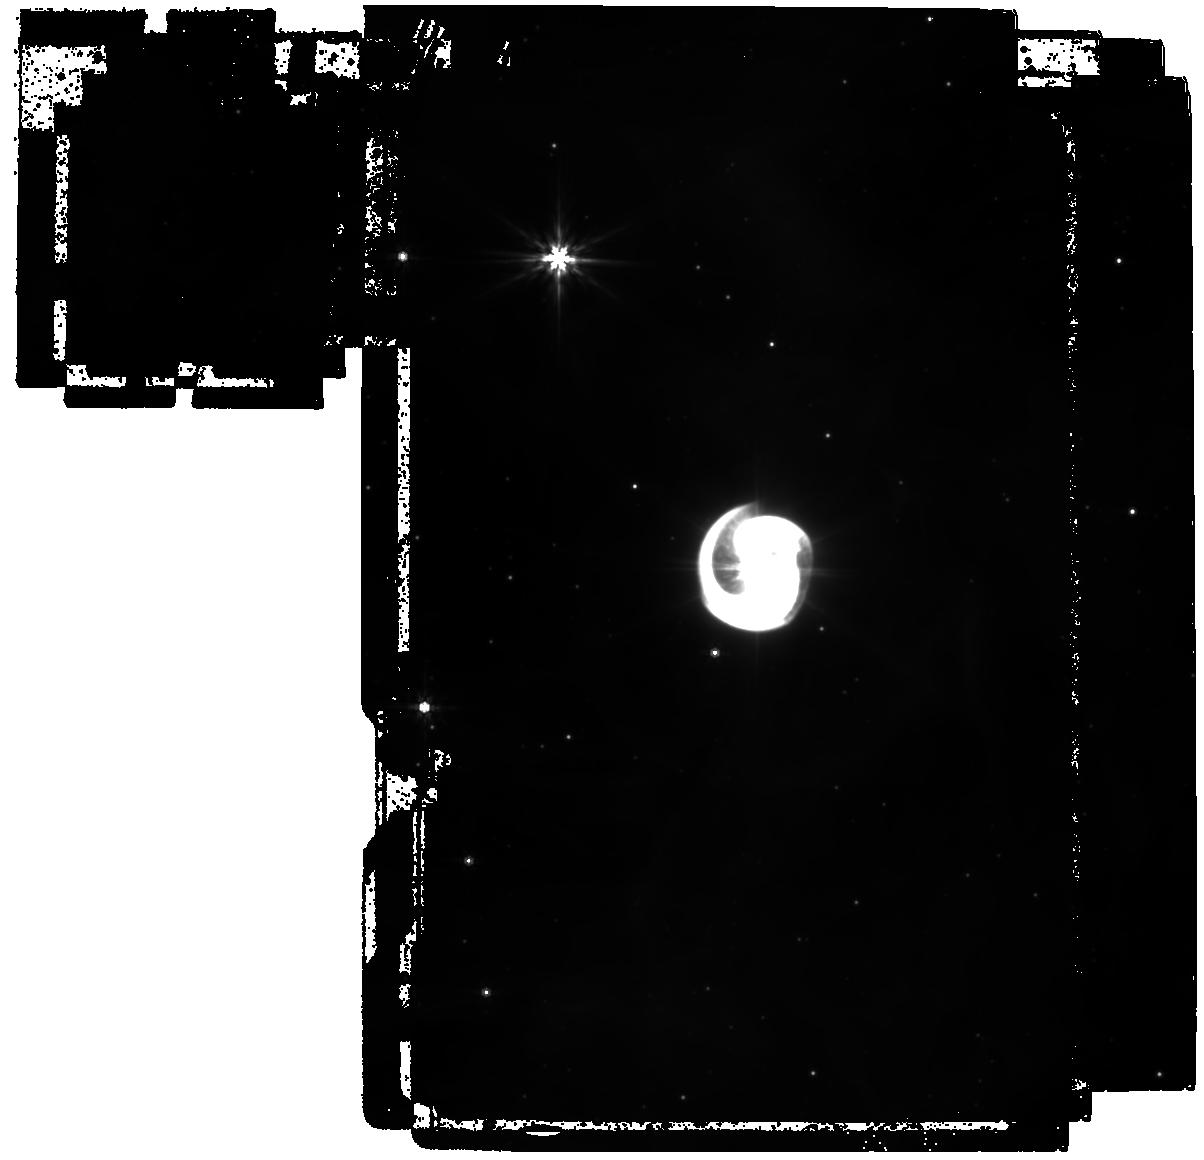
Target: AX-J1600.9-5142. Instrument: MIRI. Filter: F770W. Exposure: 16 min. Observation ID: jw05842-o001_t001_miri_f770w

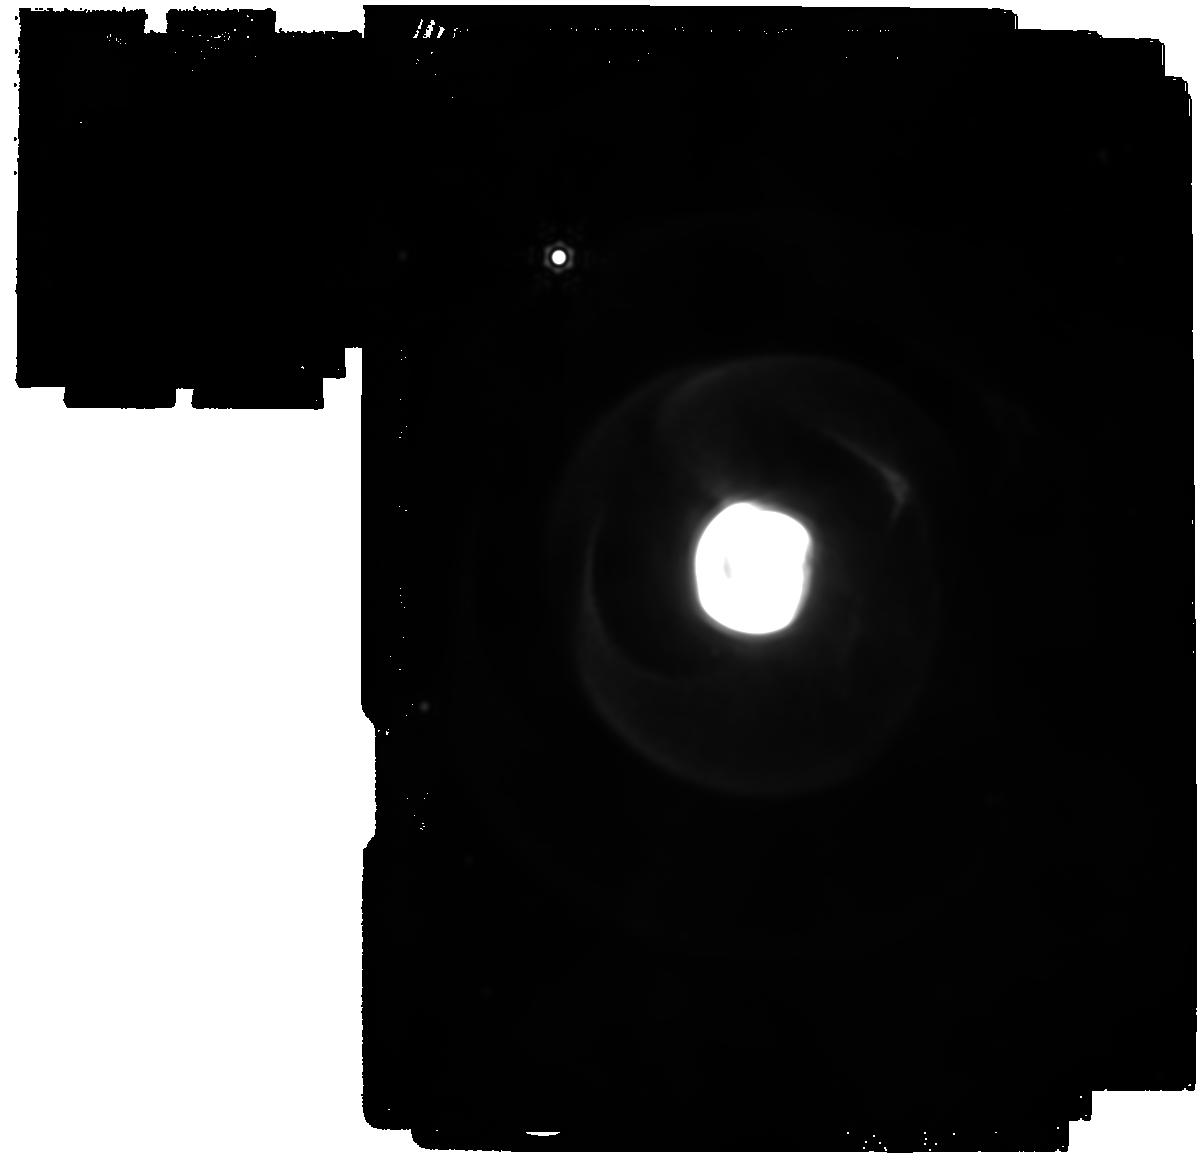
Target: AX-J1600.9-5142. Instrument: MIRI. Filter: F2550W. Exposure: 27 min. Observation ID: jw05842-o001_t001_miri_f2550w

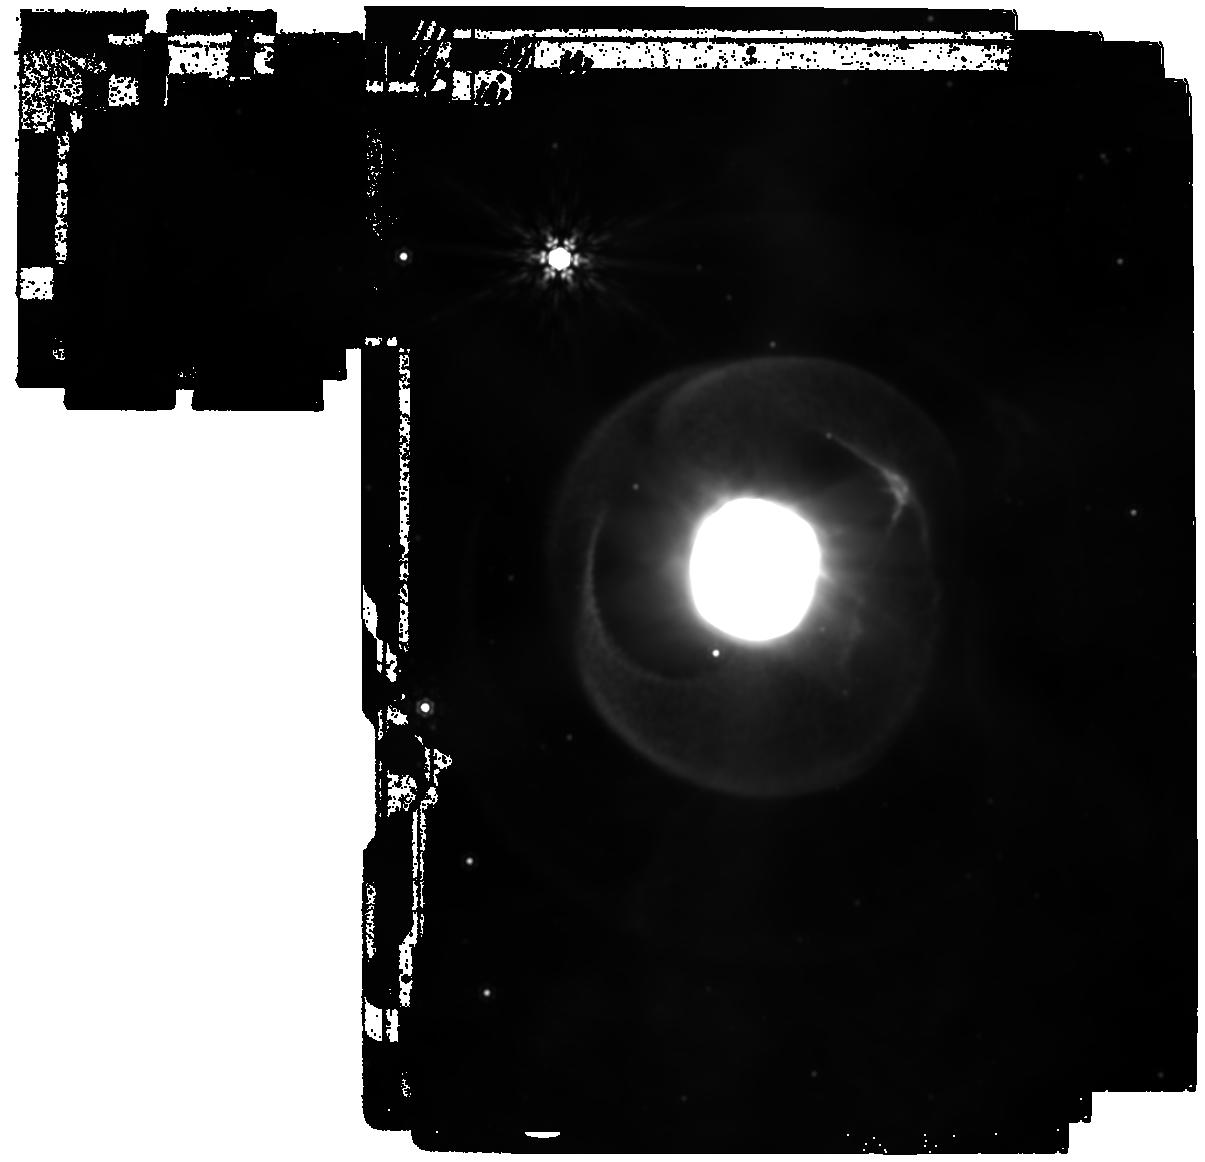
Target: AX-J1600.9-5142. Instrument: MIRI. Filter: F1500W. Exposure: 41 min. Observation ID: jw05842-o001_t001_miri_f1500w

What lies beyond the inner spiral of Apep? (PI: Han, Yinuo)

Wolf-Rayet binaries have been found to drive spiral dust shell that encode and amplify the internal workings of these evolved stellar systems. While ground based imaging has so far been unable to detect their higher order outer dust shells, JWST has demonstrated in recent ERS observations that ~20 concentric dust shells could be detected in WR140. We propose to leverage this unique capability to study the analogous system, Apep, which has presented the field with enduring and fundamental questions since its discovery. Apep’s spectroscopically determined wind speed of 3500 km/s appeared to be four times faster than the expansion speed of its inner dust plume resolved with ground-based imaging, which is striking given the overwhelming momentum embodied by the WR wind. It has been suggested that the central WR binary is capable of launching spatially anisotropic wind speeds caused by rapid rotation of the stars, a scenario which would make Apep the best candidate for a long-duration gamma ray burst progenitor in the Galaxy if this theory is confirmed. However, alternative explanations for the wind and dust speed discrepancy are possible, and each of which predicts a different geometry for the outer spiral plumes of Apep which the central star launched further back in time. This proposal aims to resolve the outer dust shells of Apep to discern between potential scenarios explaining this wind speed puzzle. The possible scenarios of Apep have far-reaching implications for stellar-wind physics and the role played by massive stars in the enrichment of the ISM and dust budgets, and for settling Apep's standing as a local candidate long-duration gamma ray burst progenitor.